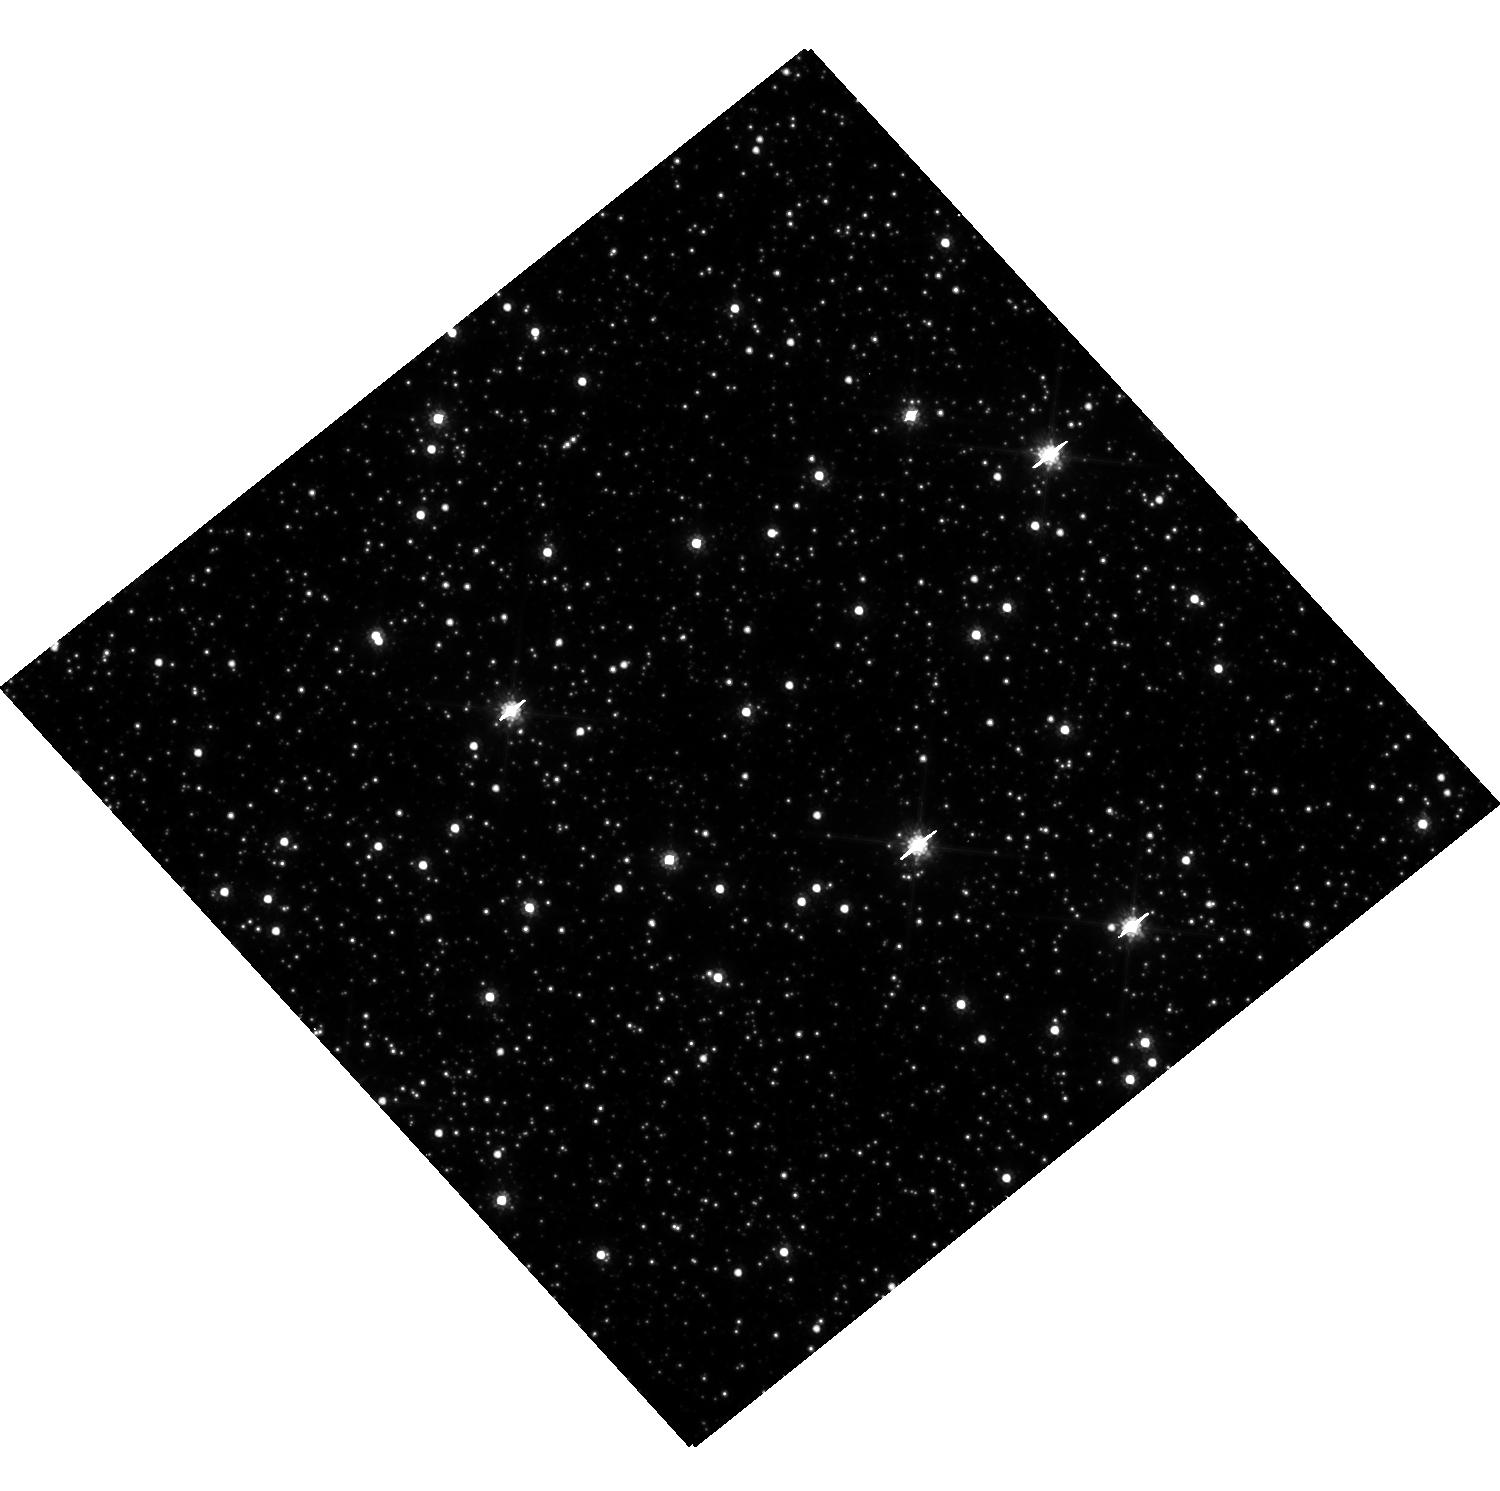
Target: MACHO-95-38. Instrument: WFC3/UVIS. Filter: F814W. Exposure: 10 min. Observation ID: hst_16716_60_wfc3_uvis_f814w_iepz60

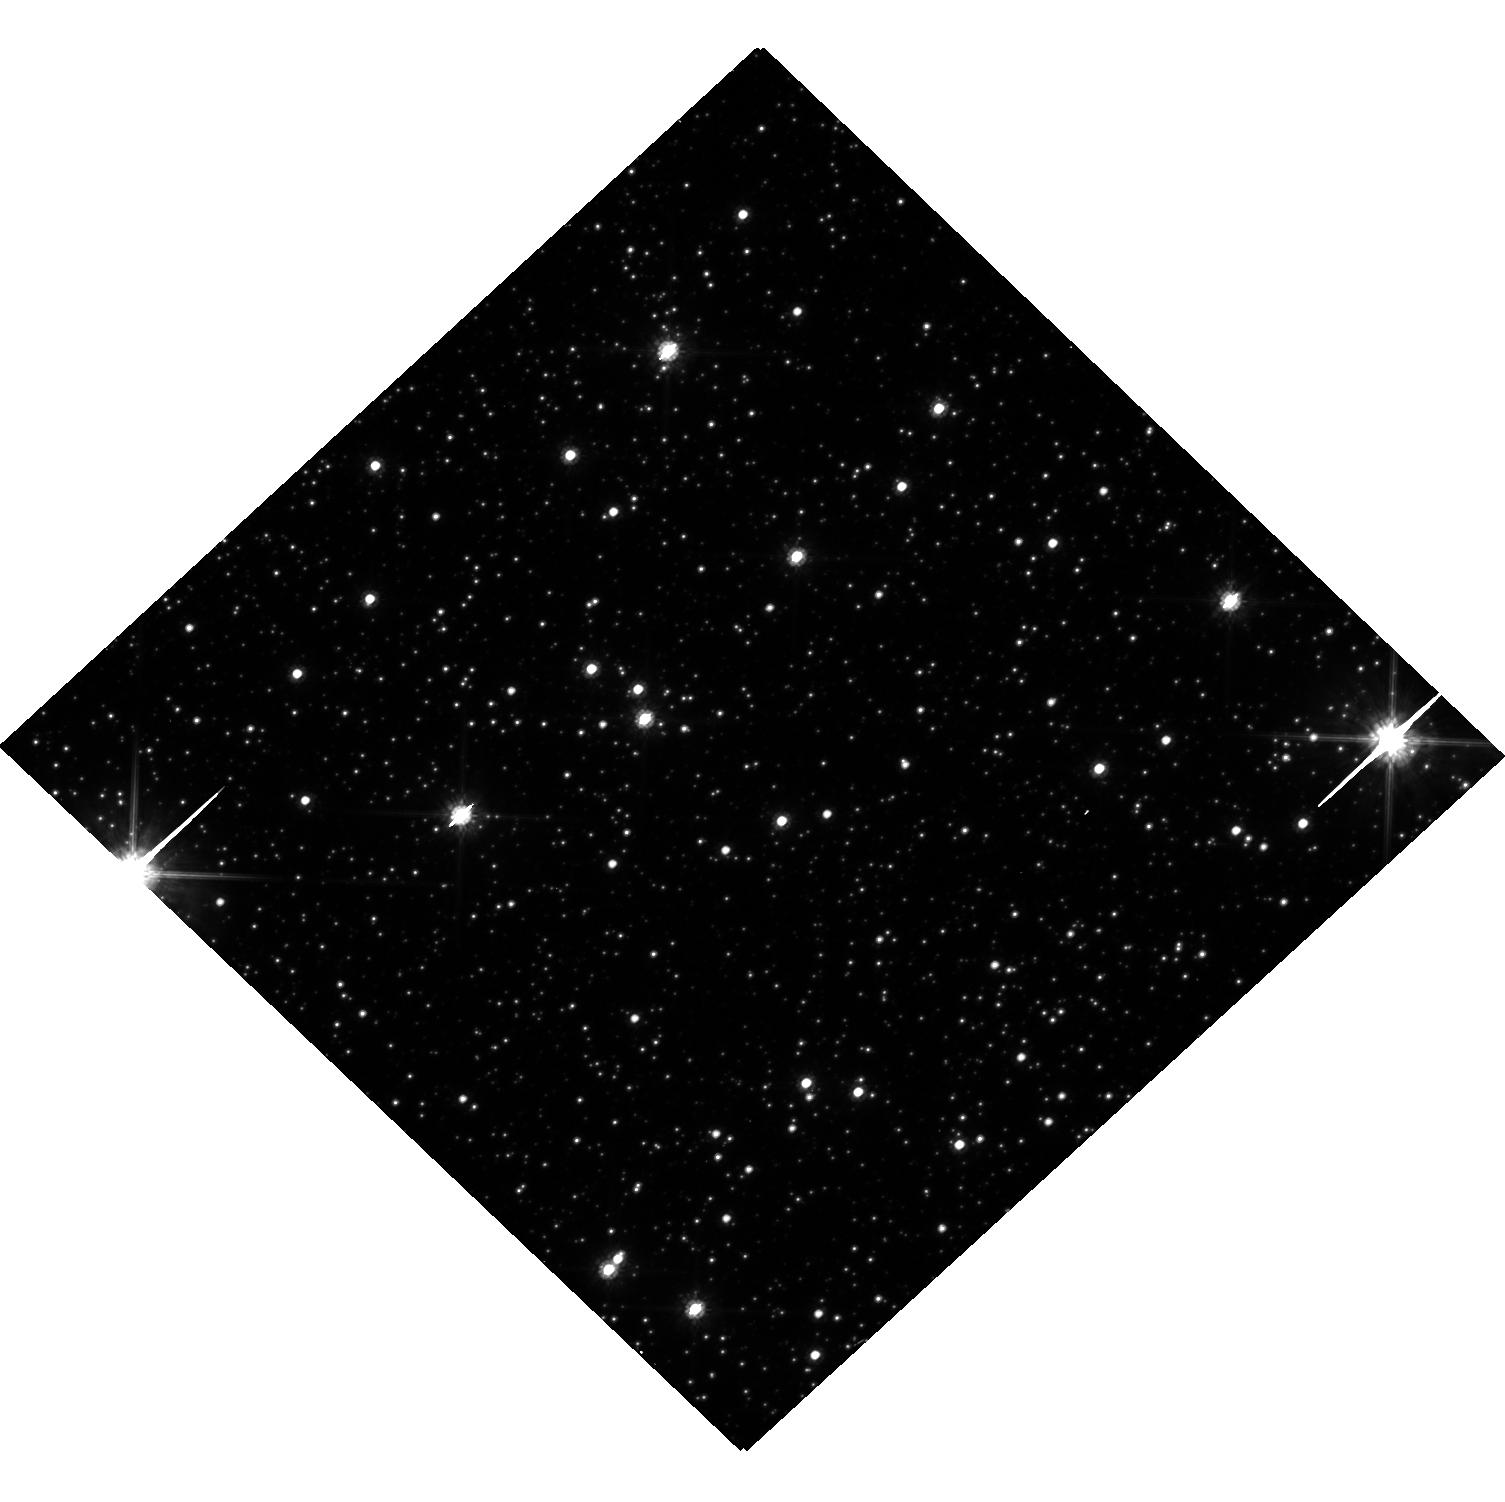
Target: OGLE-2008-BLG-355. Instrument: WFC3/UVIS. Filter: F814W. Exposure: 8 min. Observation ID: hst_16716_03_wfc3_uvis_f814w_iepz03

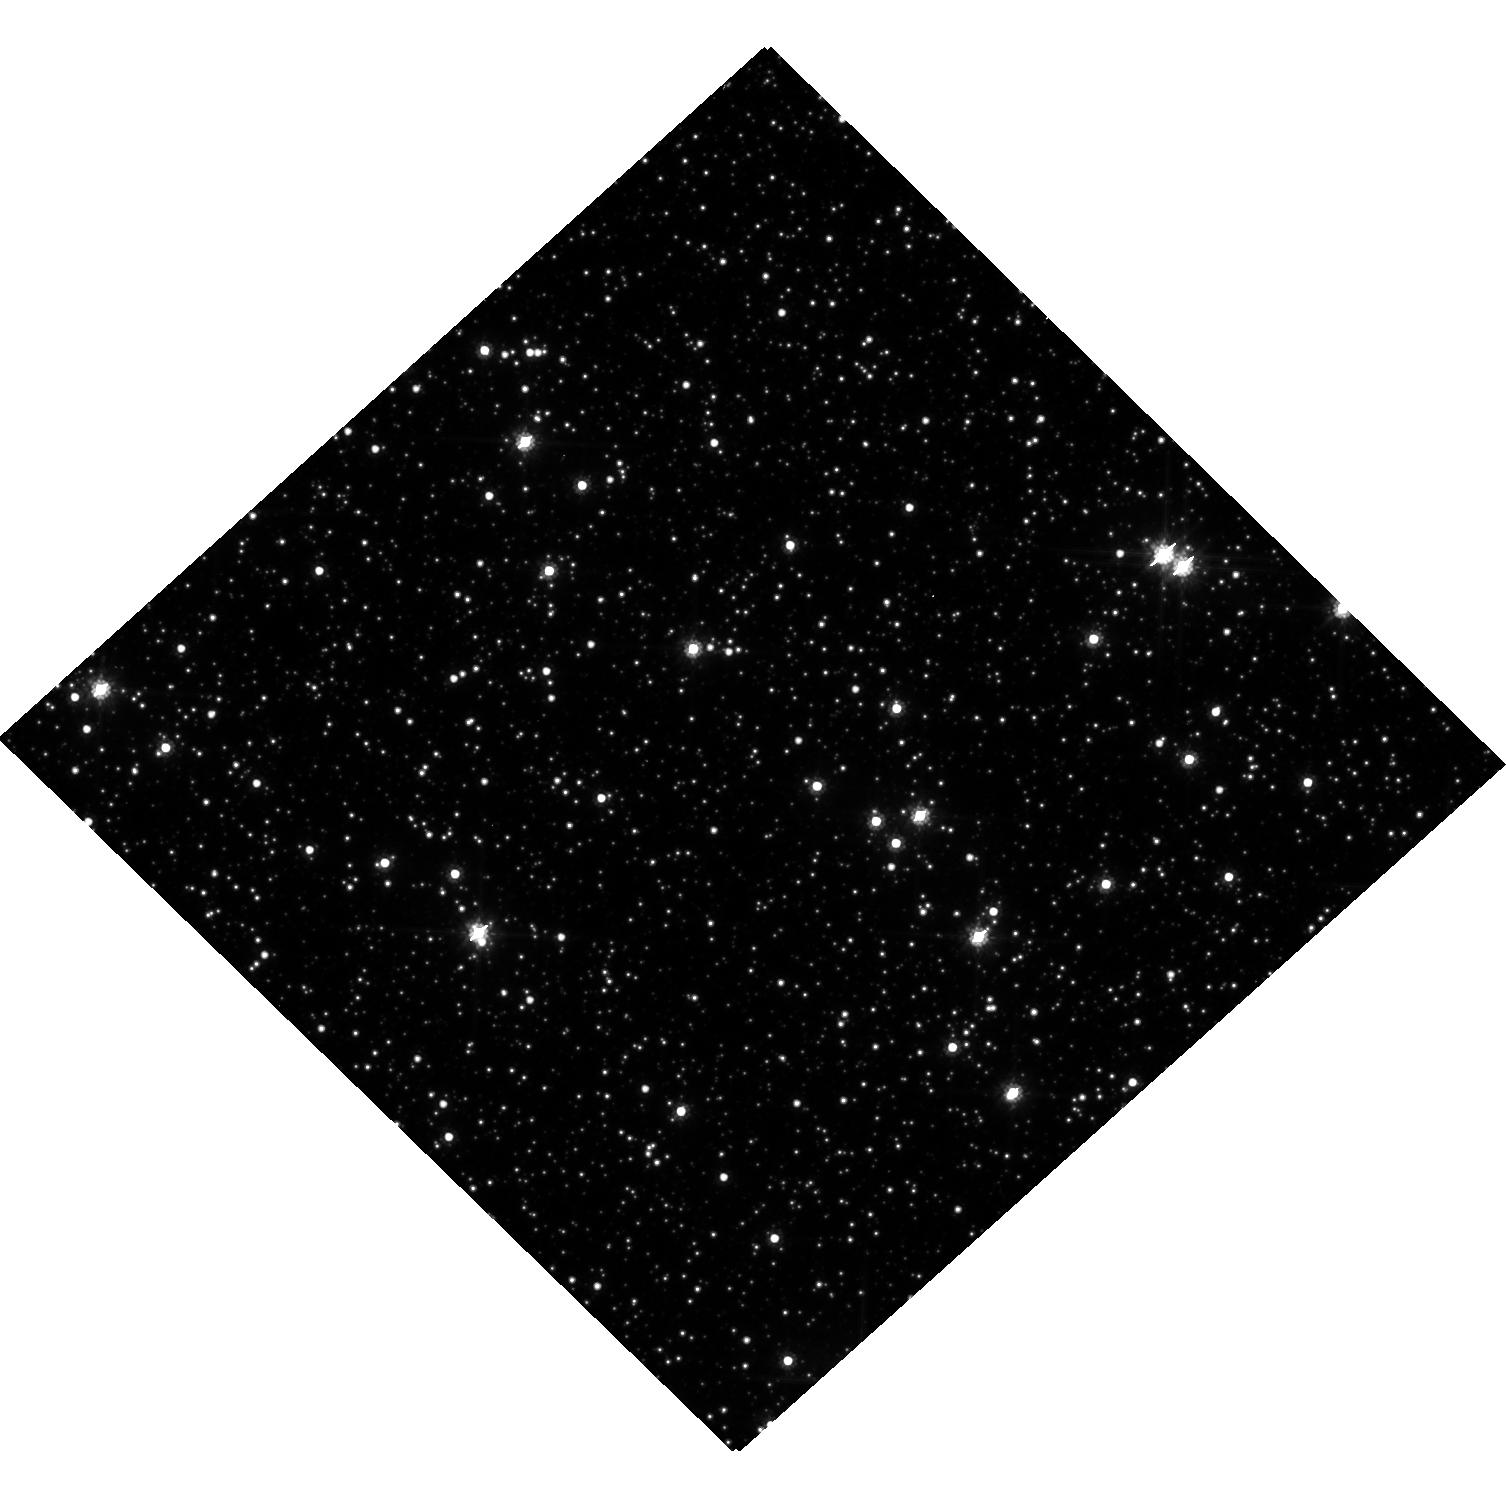
Target: OGLE-2014-BLG-0117. Instrument: WFC3/UVIS. Filter: F814W. Exposure: 6 min. Observation ID: hst_16716_27_wfc3_uvis_f814w_iepz27

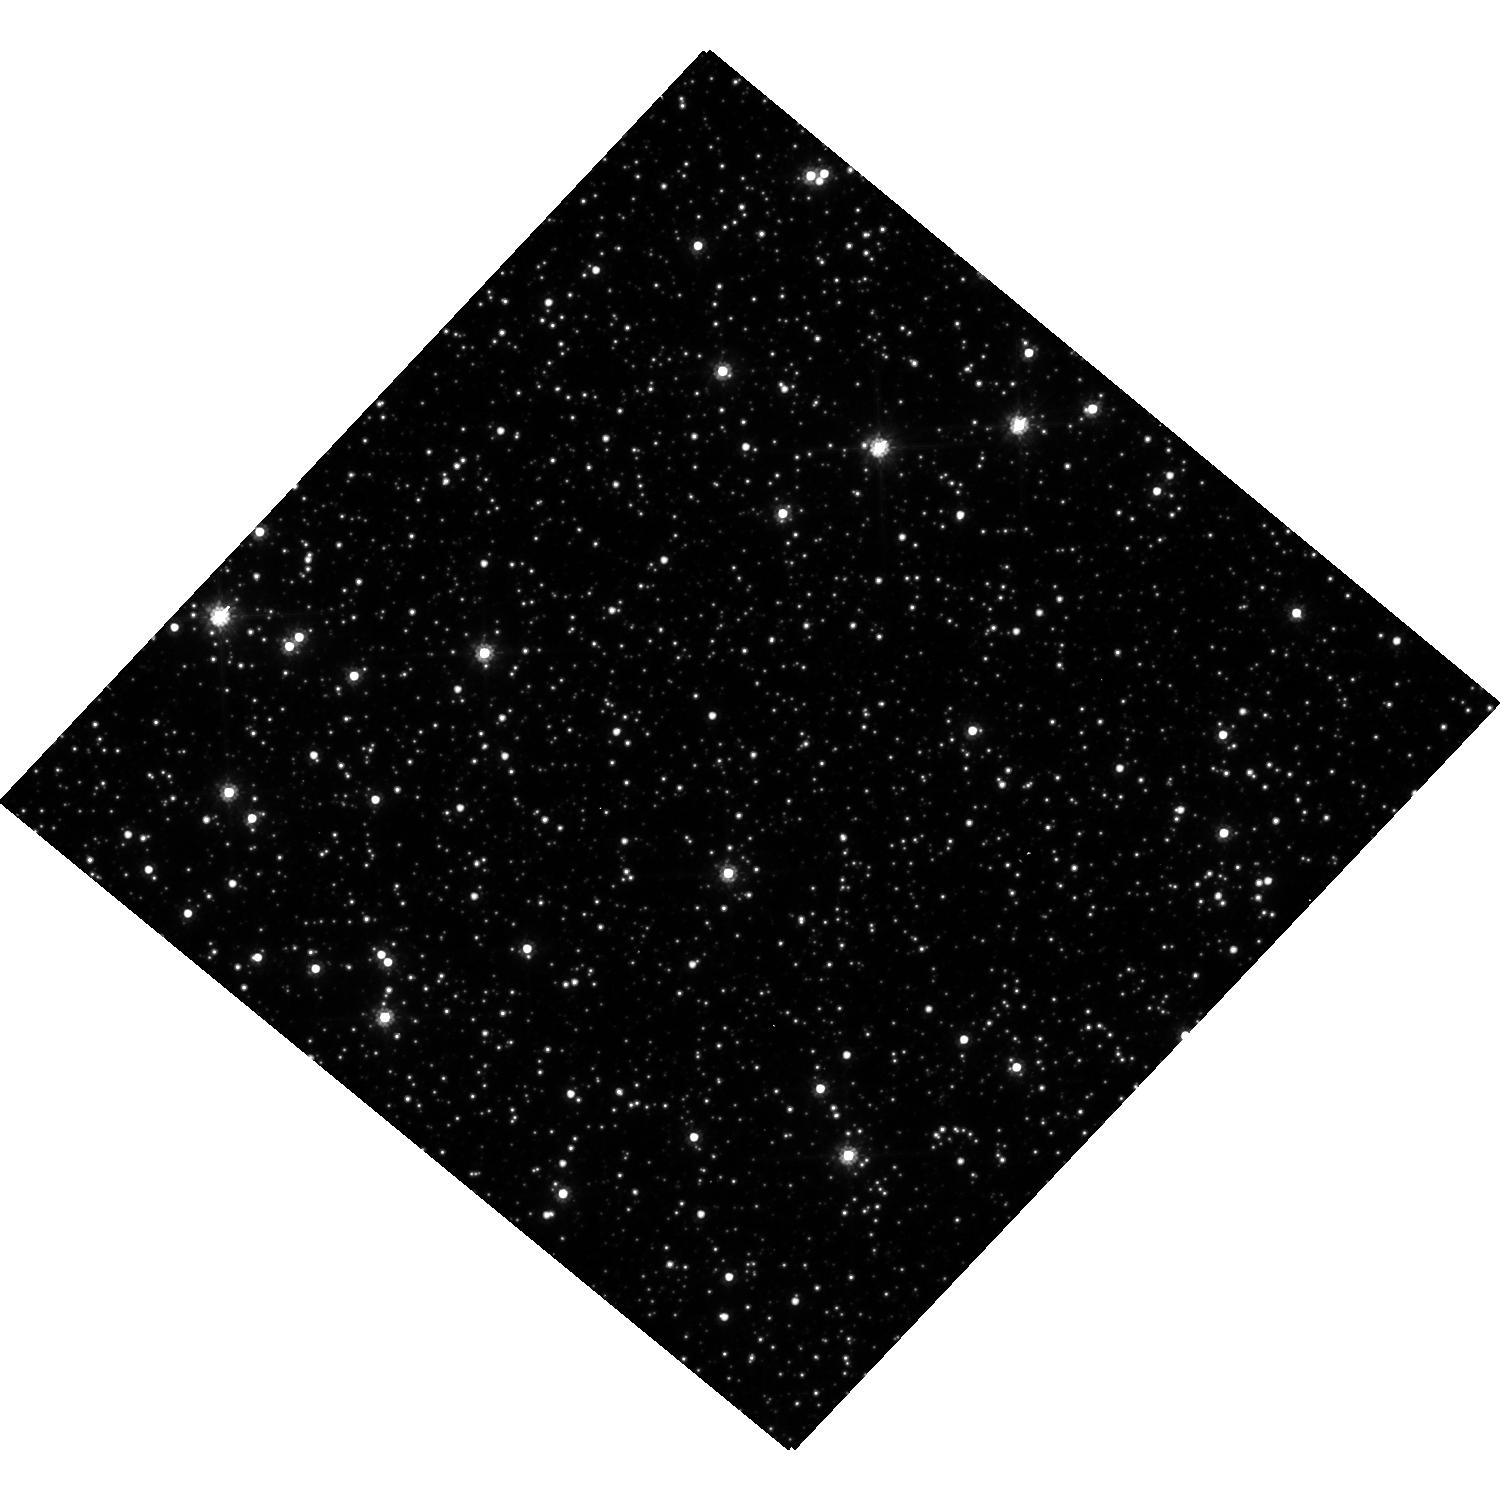
Target: OGLE-2014-BLG-0734. Instrument: WFC3/UVIS. Filter: F814W. Exposure: 4 min. Observation ID: hst_16716_29_wfc3_uvis_f814w_iepz29

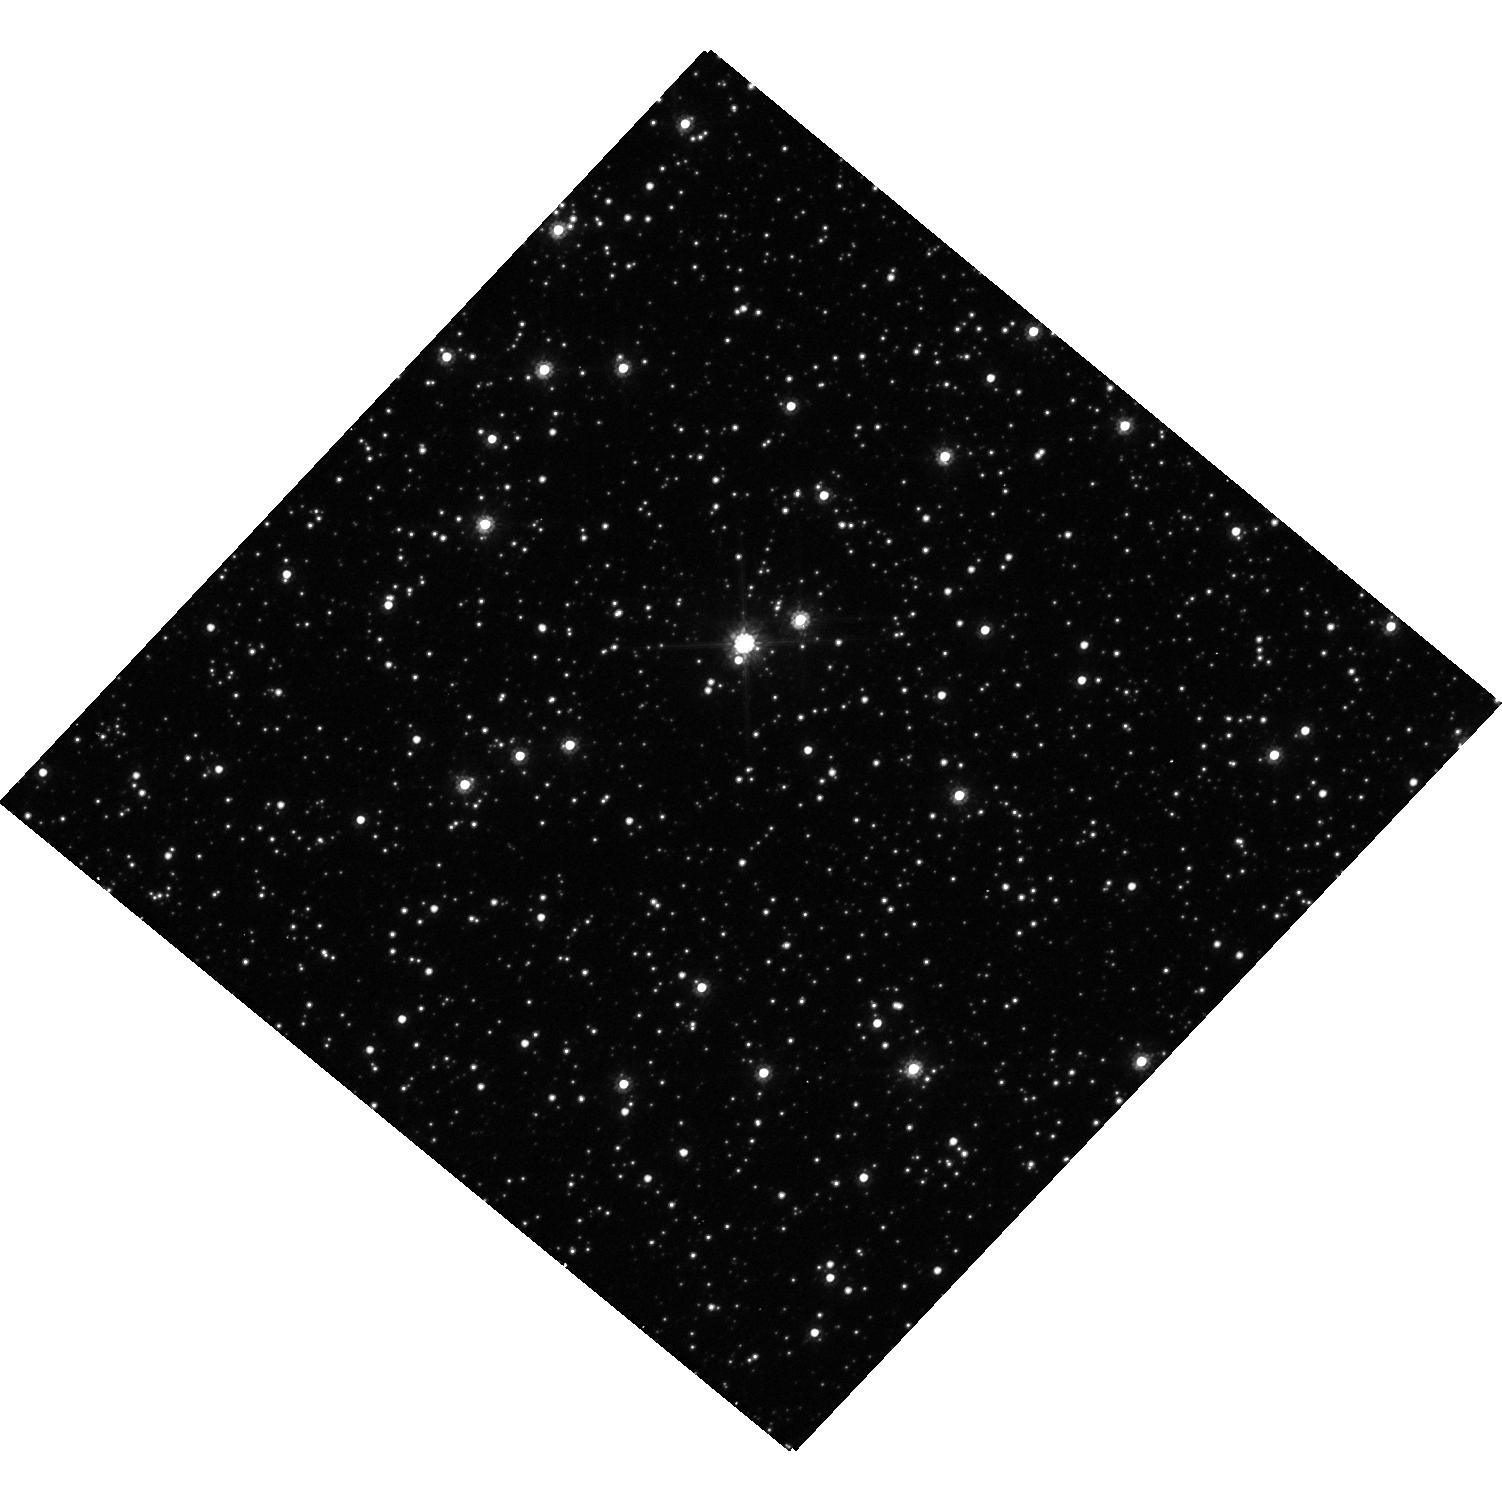
Target: MOA-2010-BLG-235. Instrument: WFC3/UVIS. Filter: F814W. Exposure: 2 min. Observation ID: hst_16716_19_wfc3_uvis_f814w_iepz19

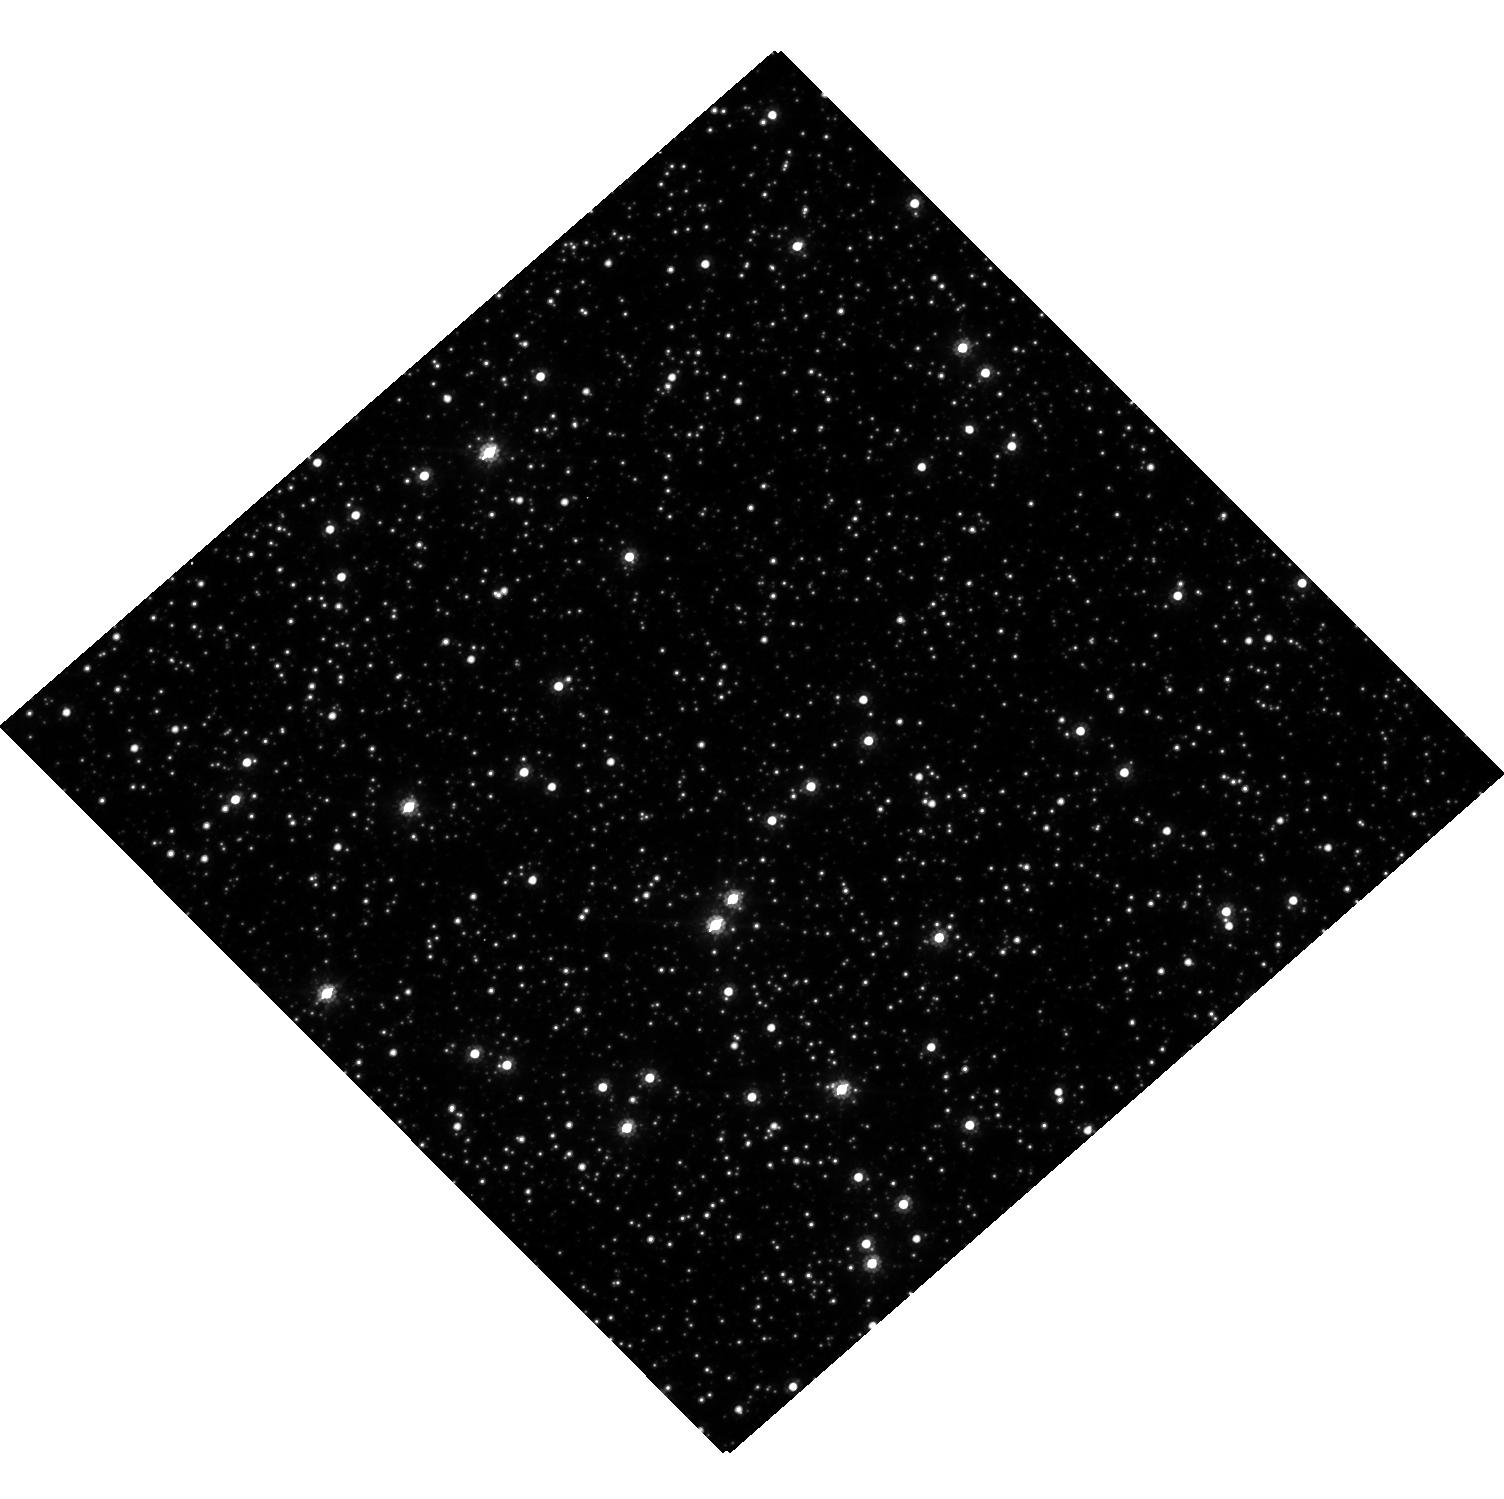
Target: MACHO-98-BLG-6. Instrument: WFC3/UVIS. Filter: F814W. Exposure: 10 min. Observation ID: hst_16716_47_wfc3_uvis_f814w_iepz47

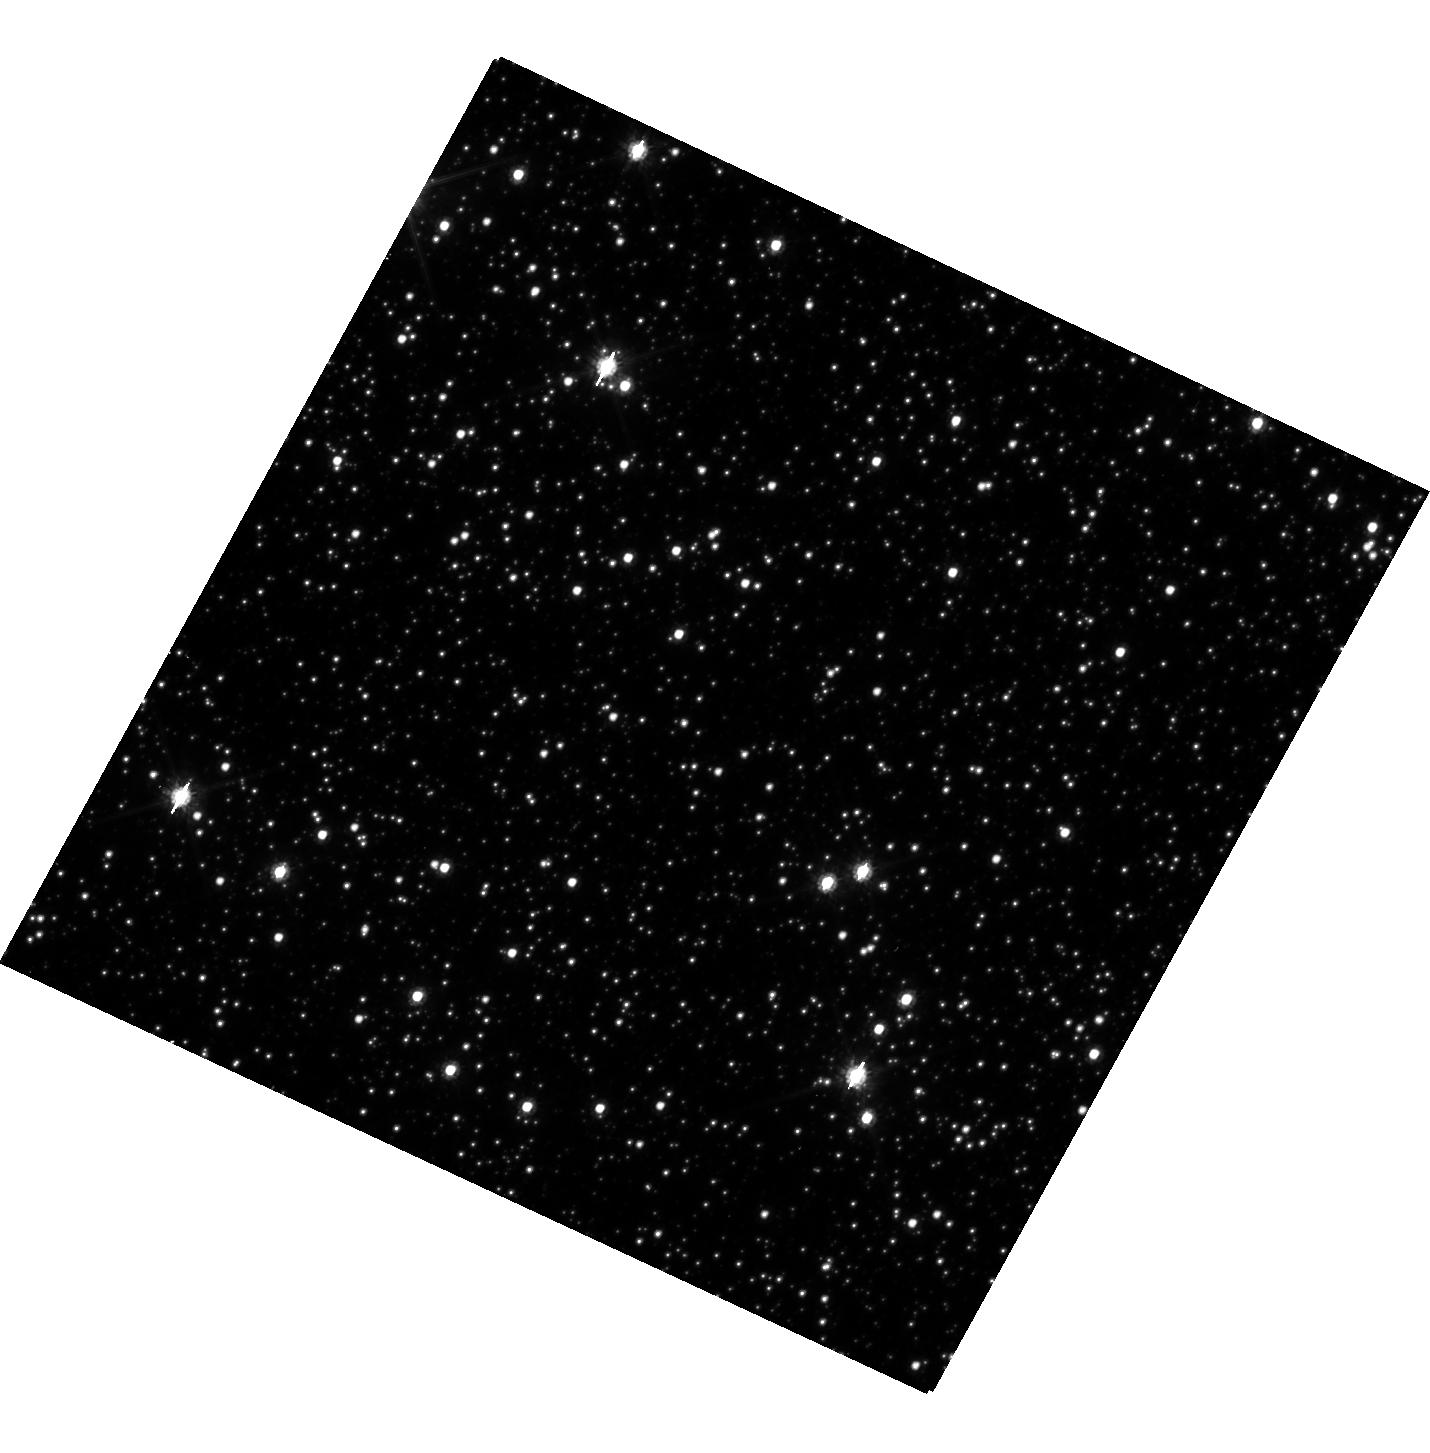
Target: MACHO-95-41. Instrument: WFC3/UVIS. Filter: F814W. Exposure: 10 min. Observation ID: hst_16716_61_wfc3_uvis_f814w_iepz61

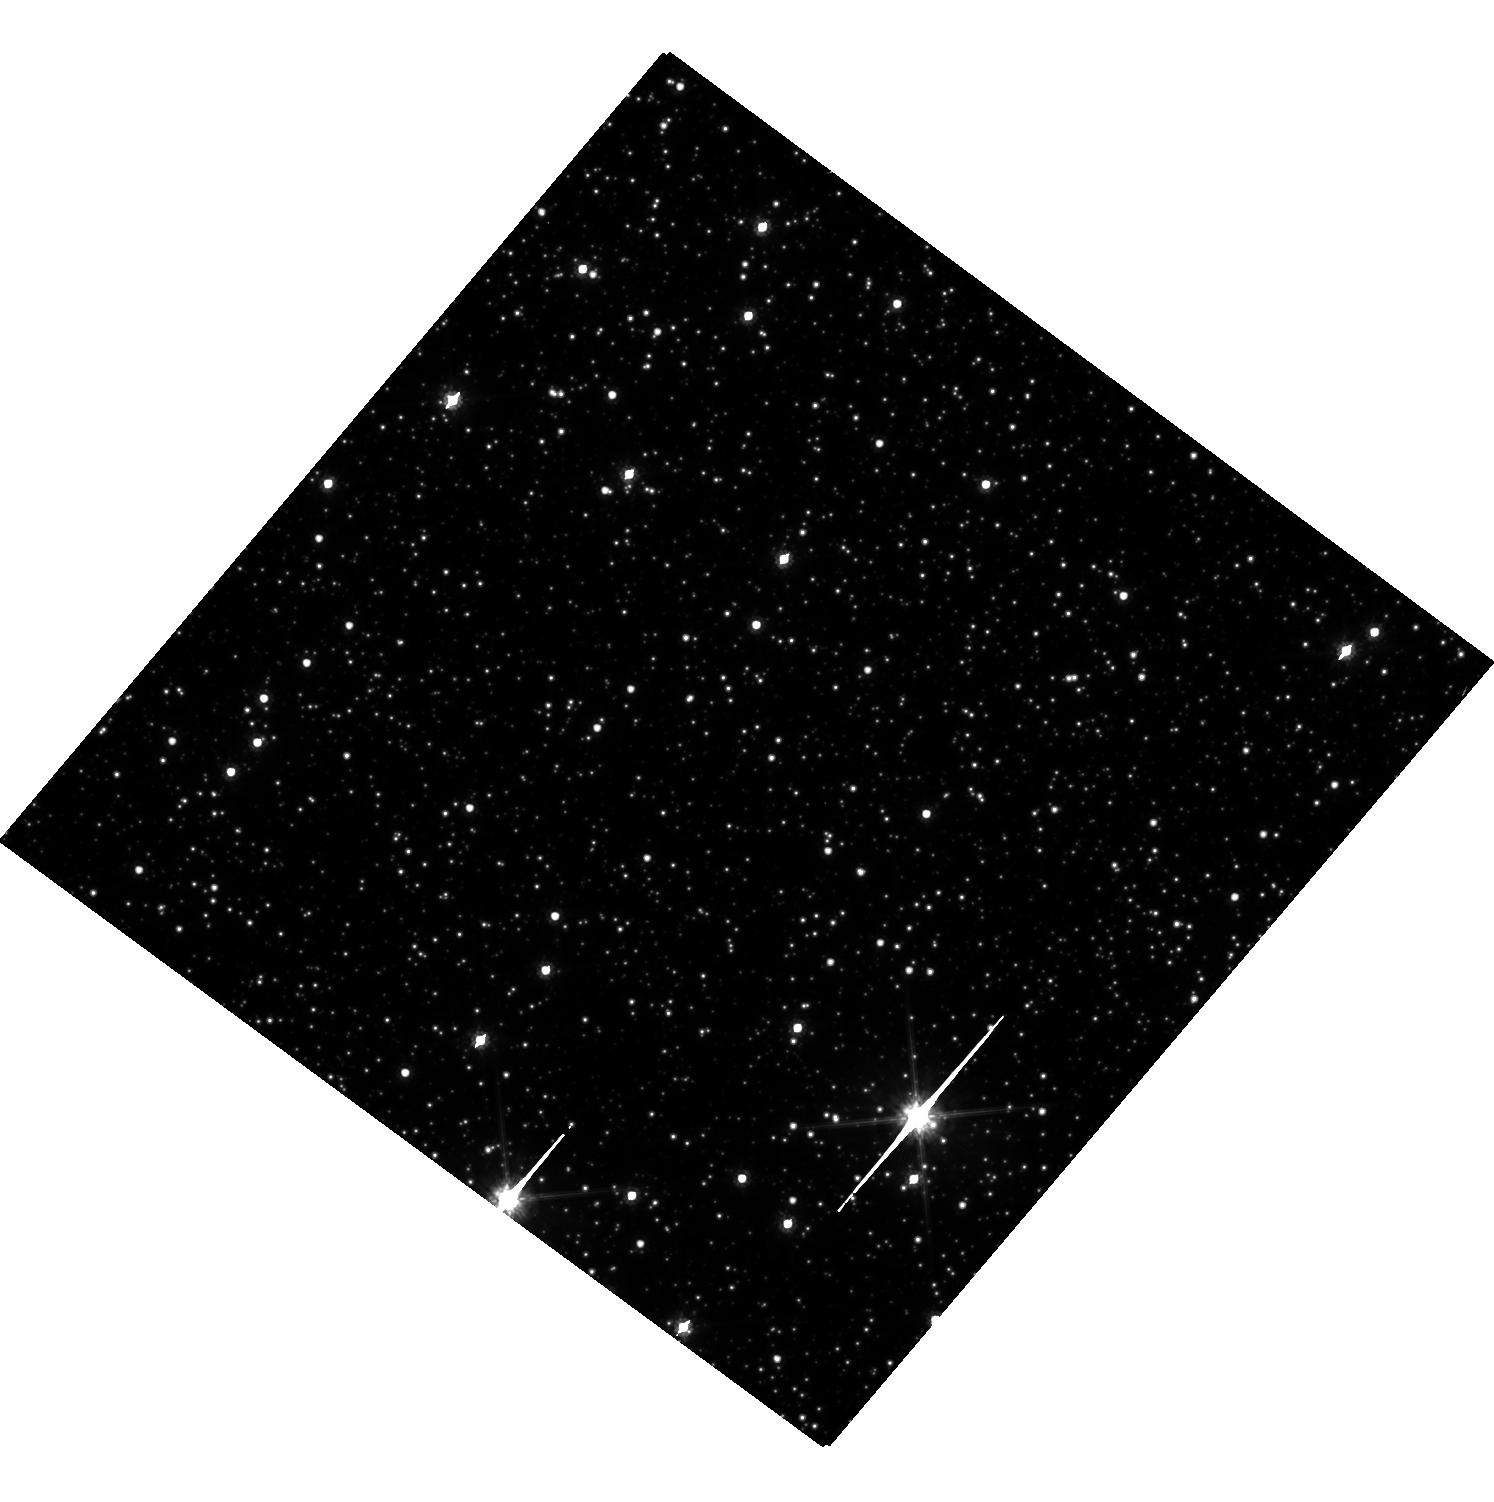
Target: OGLE-2012-BLG-0645. Instrument: WFC3/UVIS. Filter: F814W. Exposure: 11 min. Observation ID: hst_16716_23_wfc3_uvis_f814w_iepz23

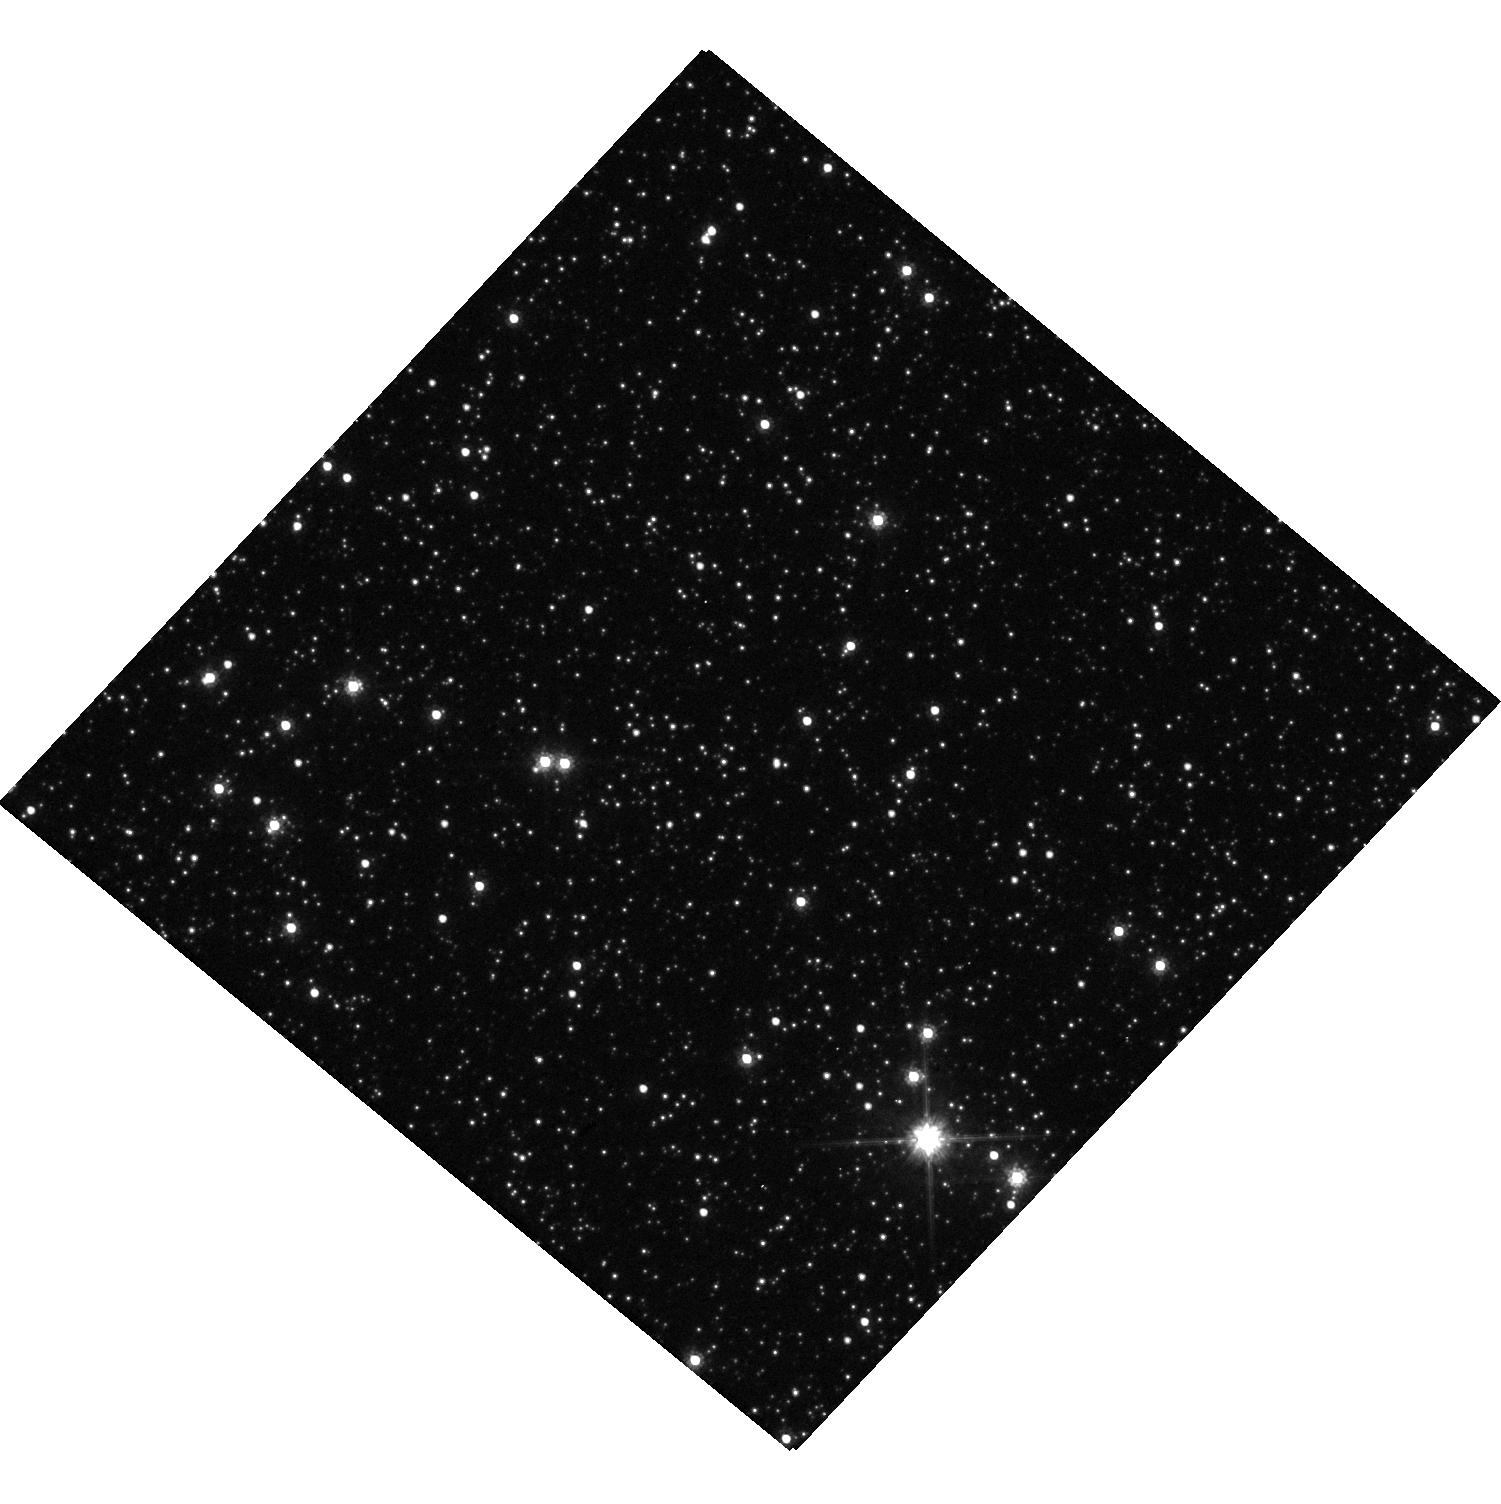
Target: MOA-2002-BLG-33. Instrument: WFC3/UVIS. Filter: F814W. Exposure: 1 min. Observation ID: hst_16716_31_wfc3_uvis_f814w_iepz31

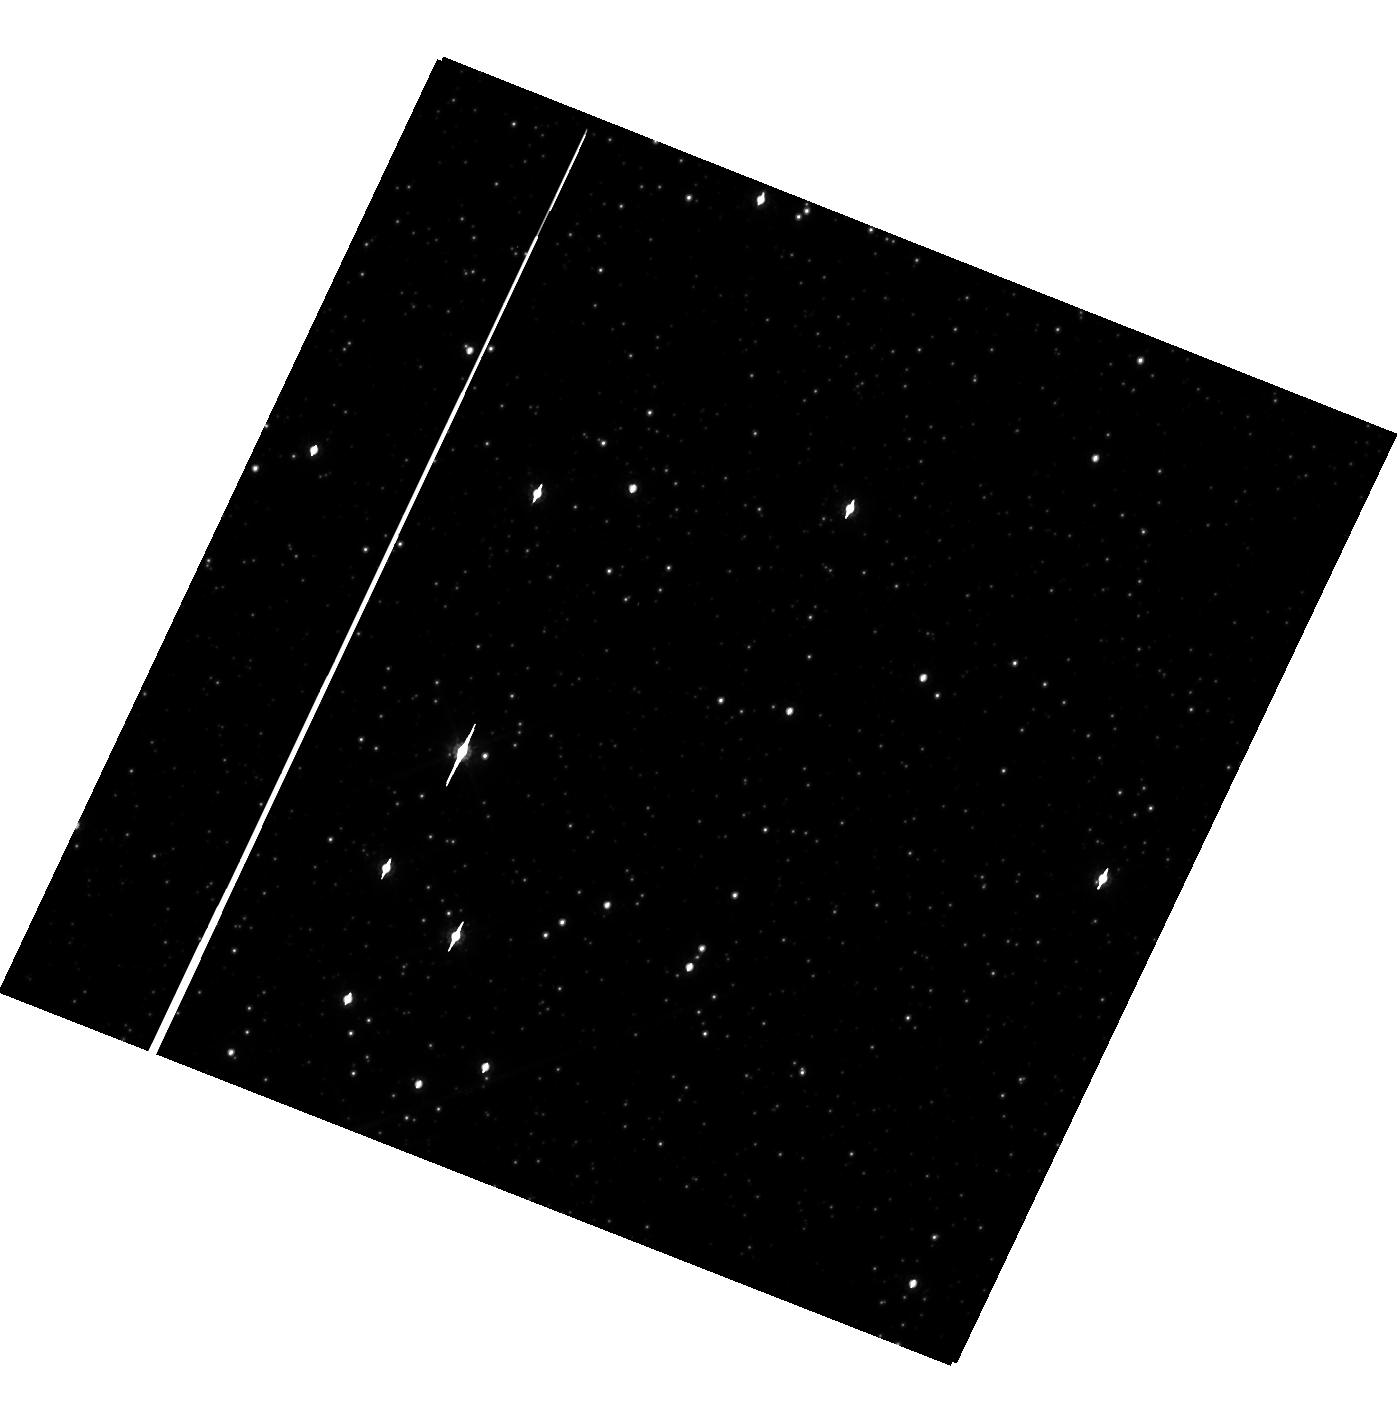
Target: MACHO-95-36. Instrument: WFC3/UVIS. Filter: F814W. Exposure: 10 min. Observation ID: hst_16716_58_wfc3_uvis_f814w_iepz58

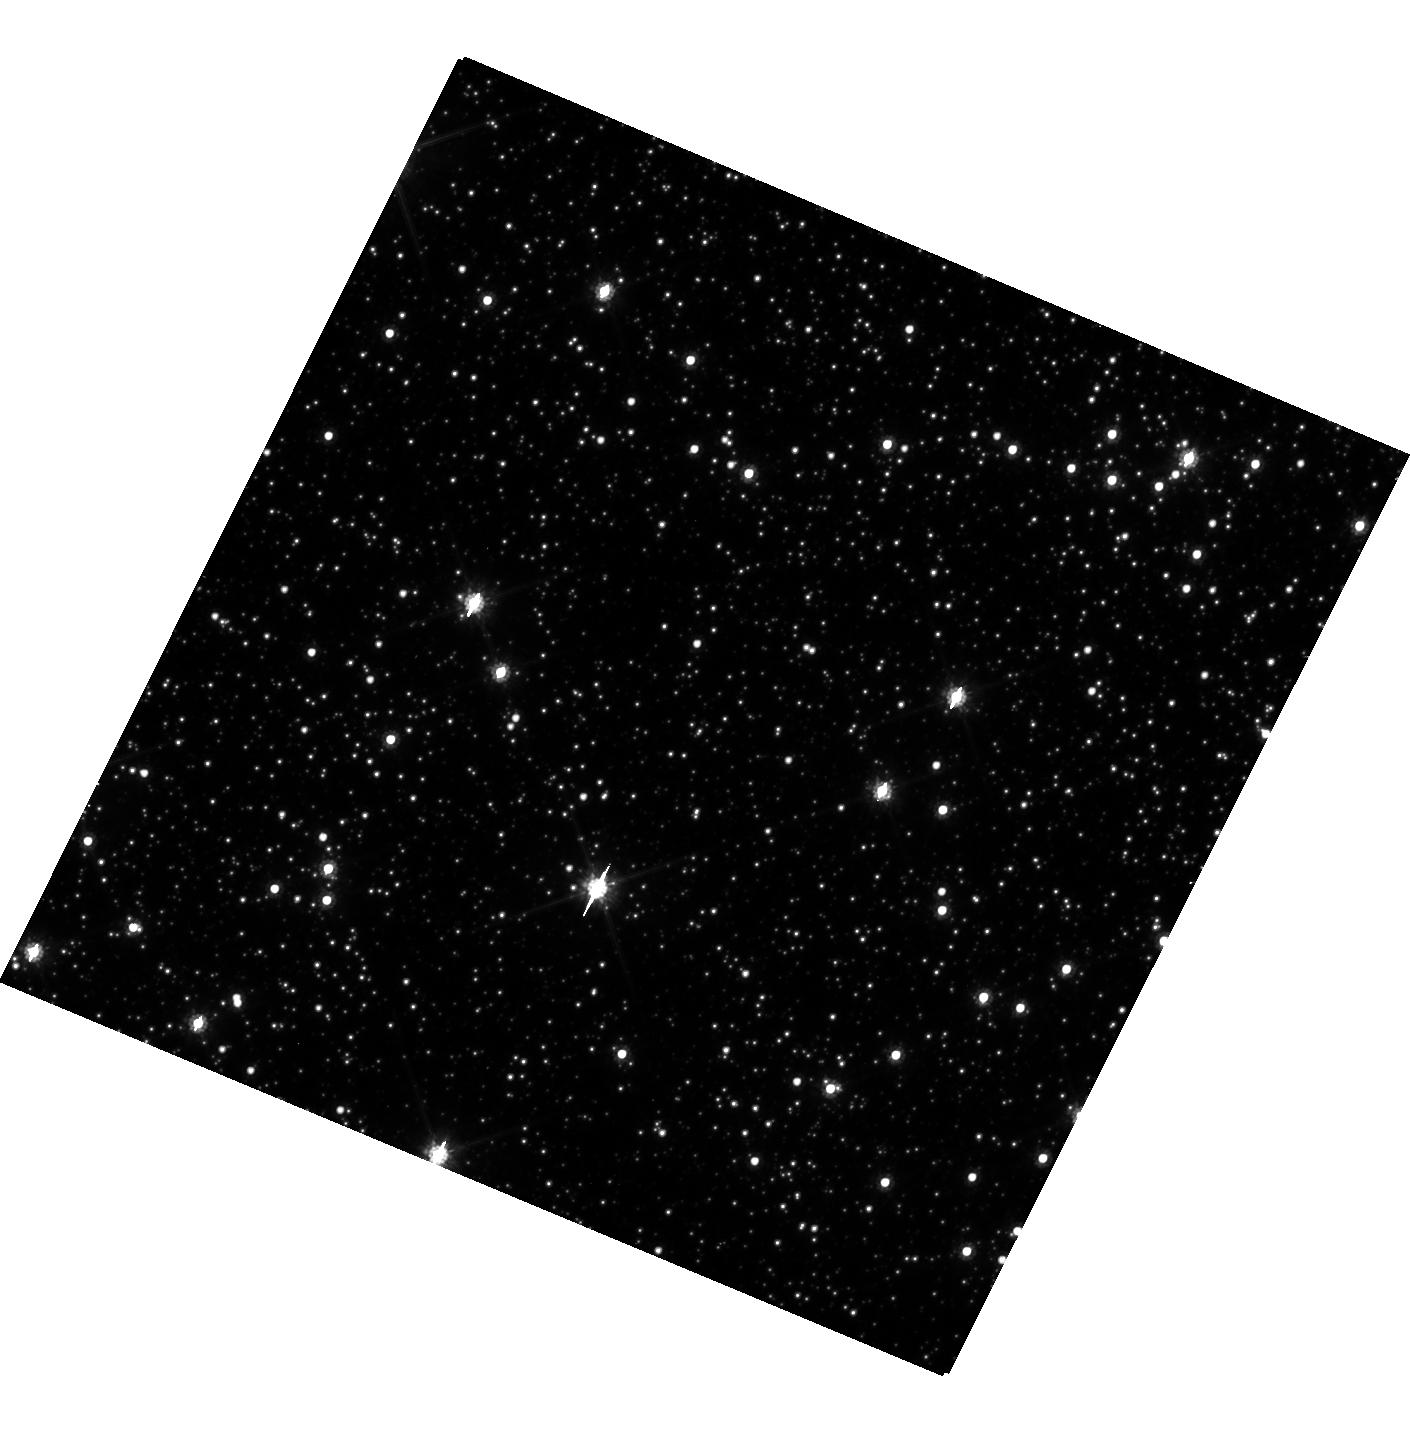
Target: MACHO-95-10. Instrument: WFC3/UVIS. Filter: F814W. Exposure: 10 min. Observation ID: hst_16716_52_wfc3_uvis_f814w_iepz52

Snapshot Survey of Historical Microlensing Events (PI: Sahu, Kailash C.)

After the first microlensing events were detected in 1993, several teams began looking systematically for such events, and more than 20, 000 have been detected to date. Most of them are towards the Galactic bulge. Microlensing events have been used to study a wide range of astrophysical problems, ranging from the search for extrasolar planets and black holes, to the study of stellar properties and mass functions. While the microlensing programs have led to progress in several fields, including the study of exoplanets, they have given rise to many unsolved puzzles. For example, the observed number of microlensing events suggests a much larger optical depth towards the Galactic bulge than predicted theoretically. For exoplanets, microlensing light curves only provide the planet-to-star mass ratio, and no information on the nature of the host stars. Several very short-timescale events have been detected, which are thought to be due to free-floating planets. But they can also be explained by low-mass lensing stars moving relatively quickly. Lastly, spectroscopic observations of a large sample of microlensed sources suggest that they have higher metallicity than the general bulge stars, which is unexpected and remains enigmatic. We propose a Snapshot survey to obtain second-epoch images of ~70 historical microlensing events, in fields already observed with HST a decade or more ago. These observations will provide proper motions of all the microlensed sources. In most cases, the lens and the source will now be spatially resolved, providing the nature of the host stars of the exoplanets. Our Snapshot program will provide important clues to address all of the above problems.